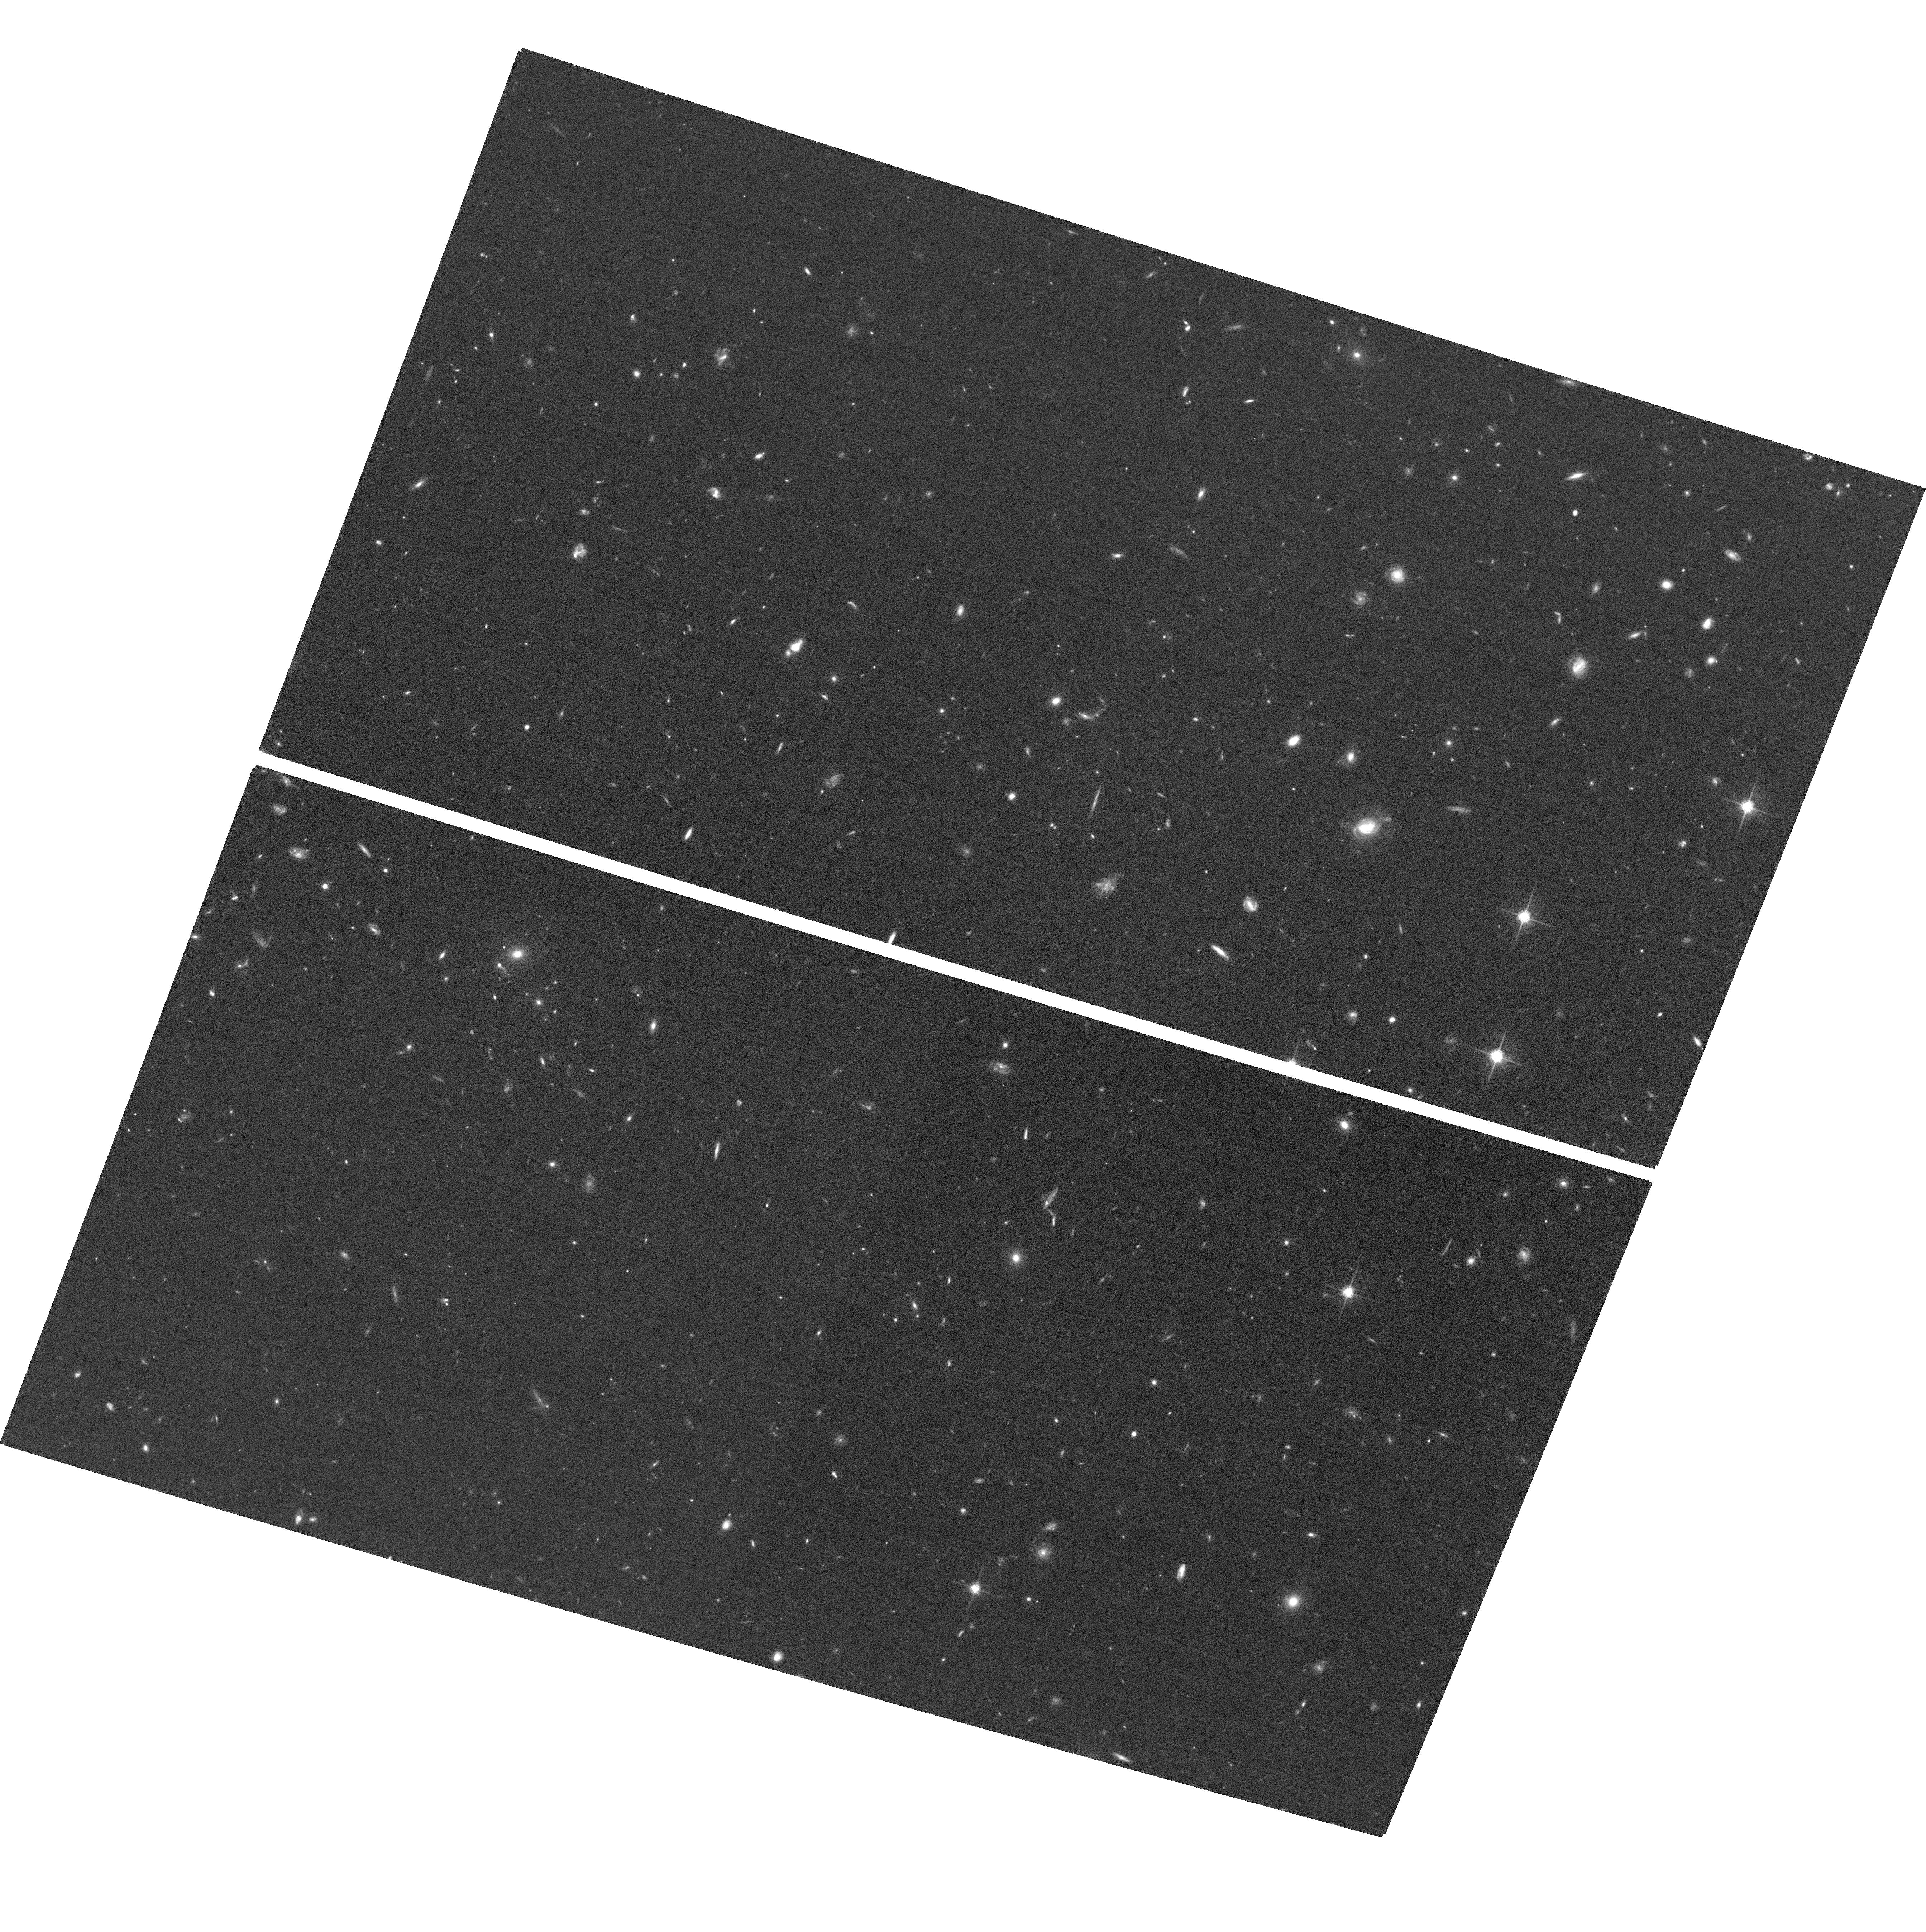
Target: GNGRISM14. Instrument: ACS/WFC. Filter: F775W. Exposure: 1.2 h. Observation ID: hst_11600_44_acs_wfc_f775w_jb3744

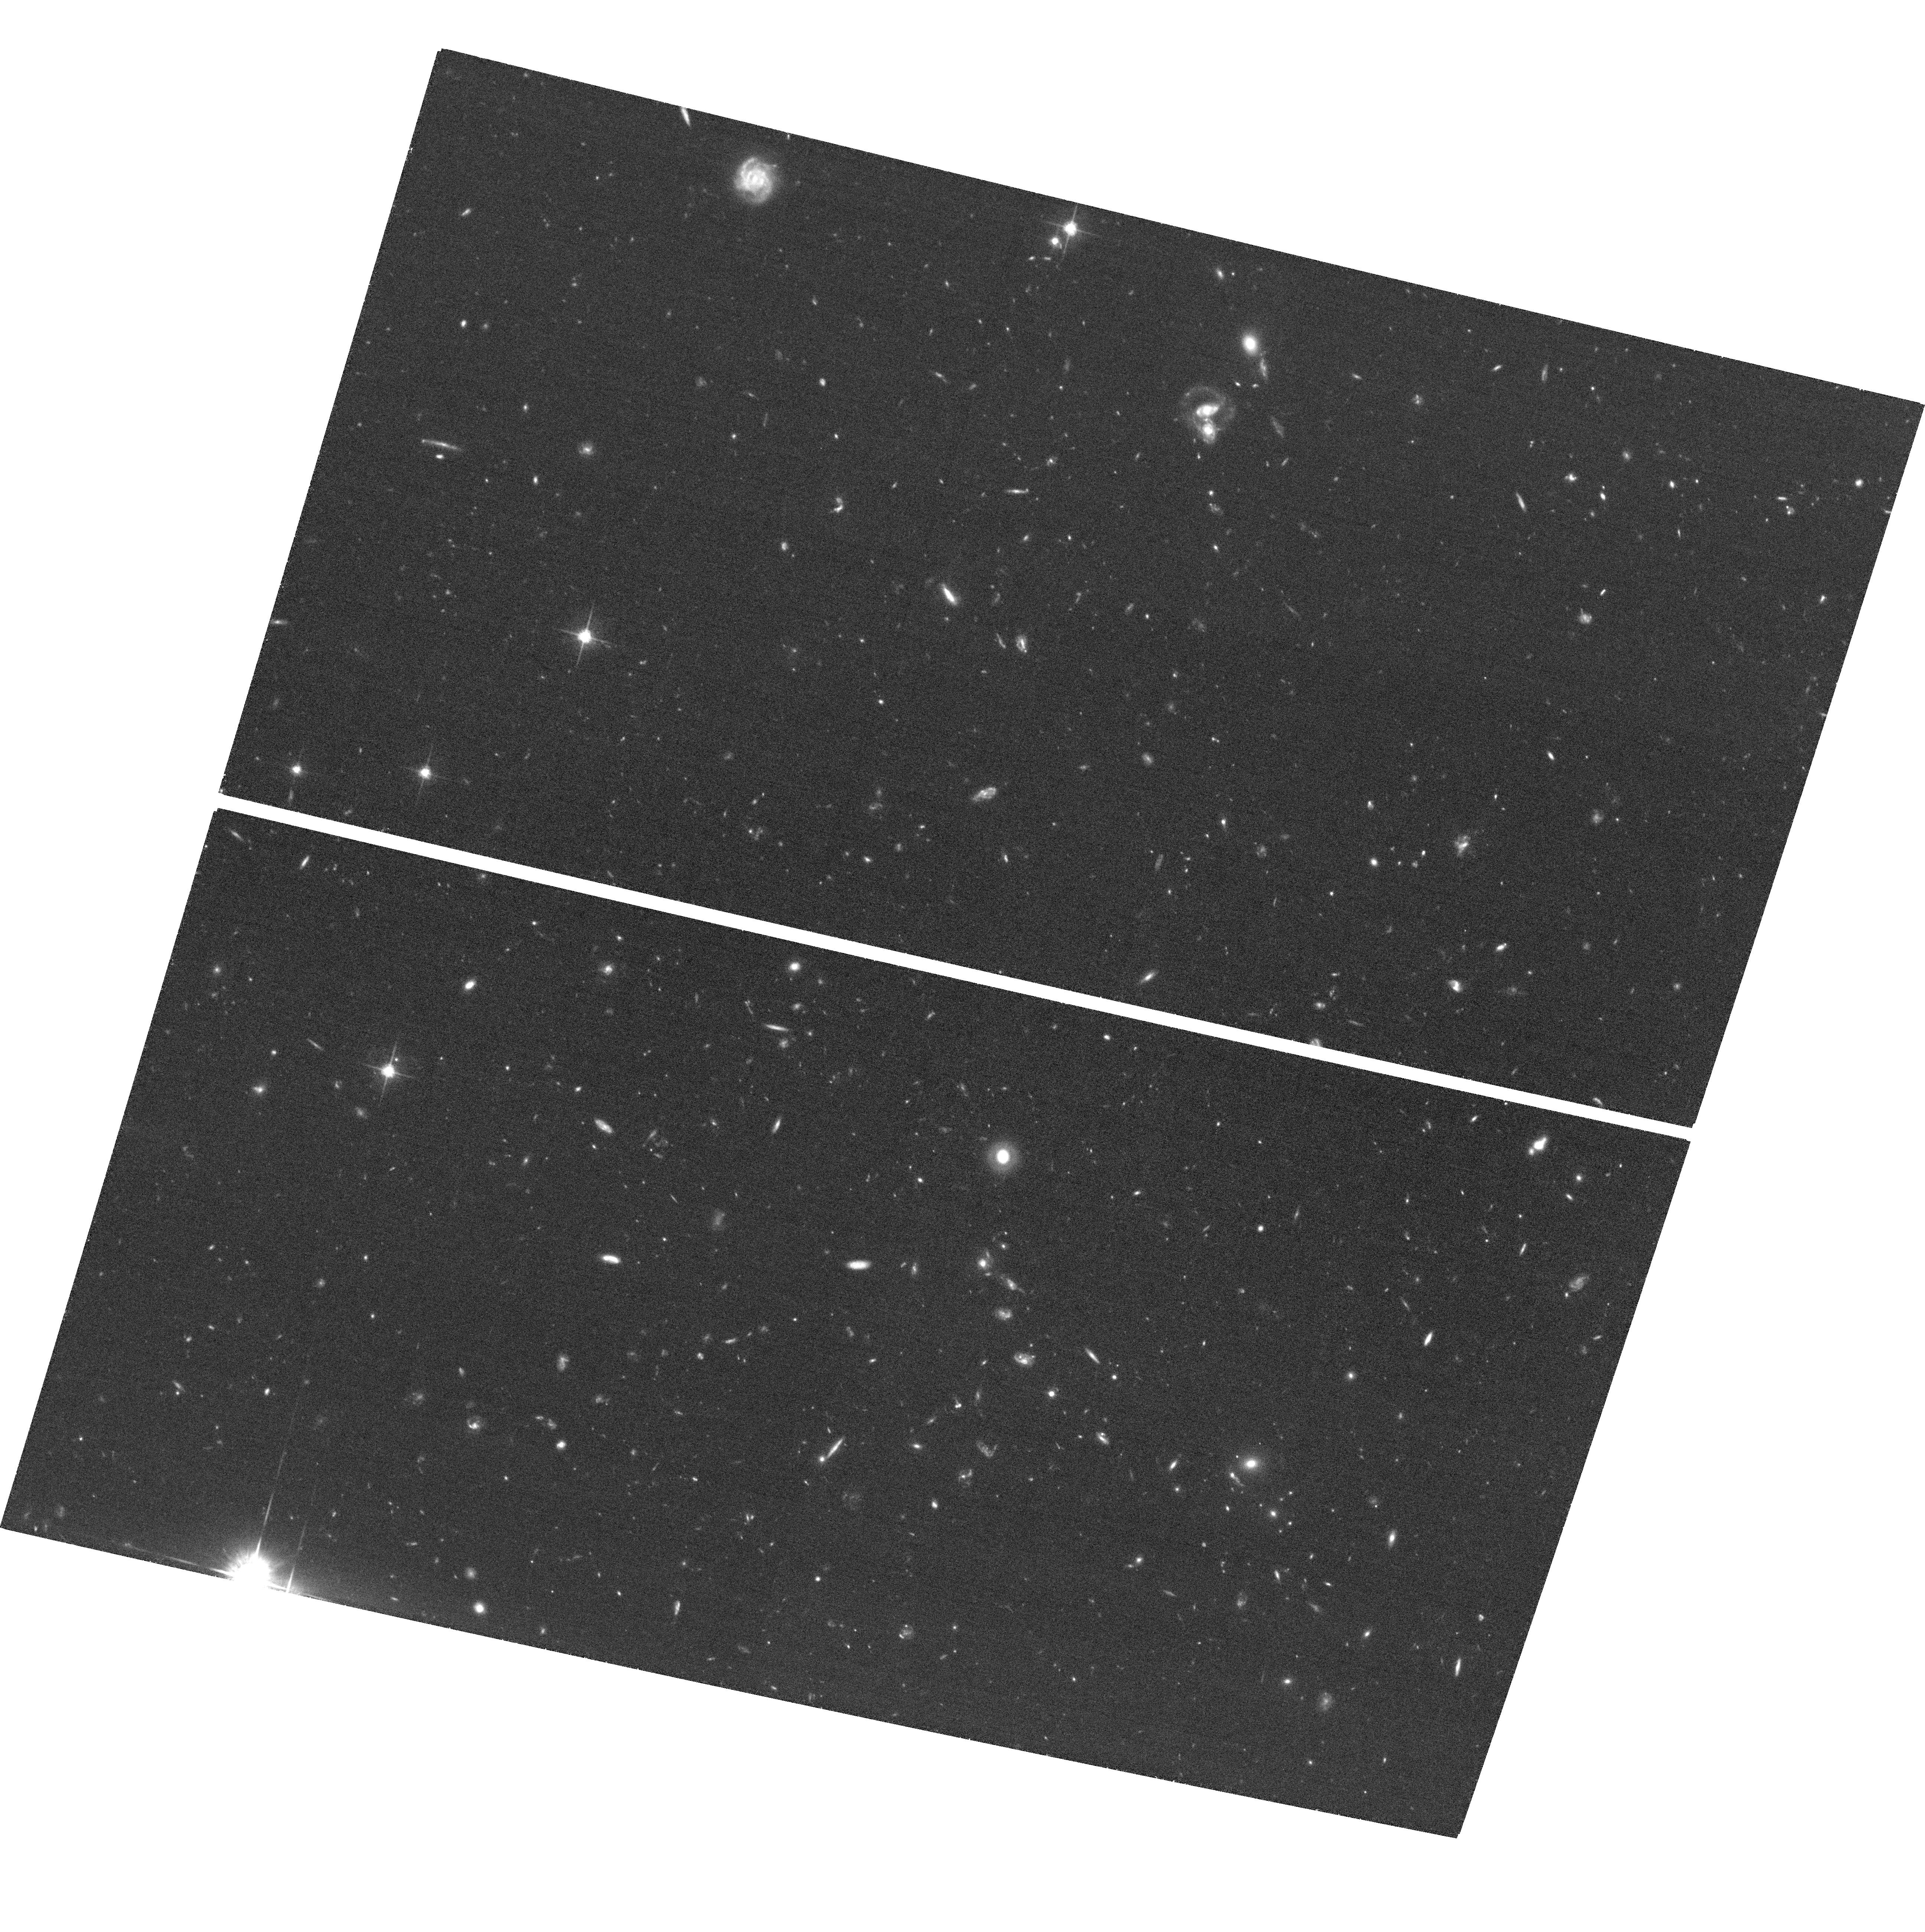
Target: GNGRISM15. Instrument: ACS/WFC. Filter: F775W. Exposure: 1.5 h. Observation ID: hst_11600_17_acs_wfc_f775w_jb3717

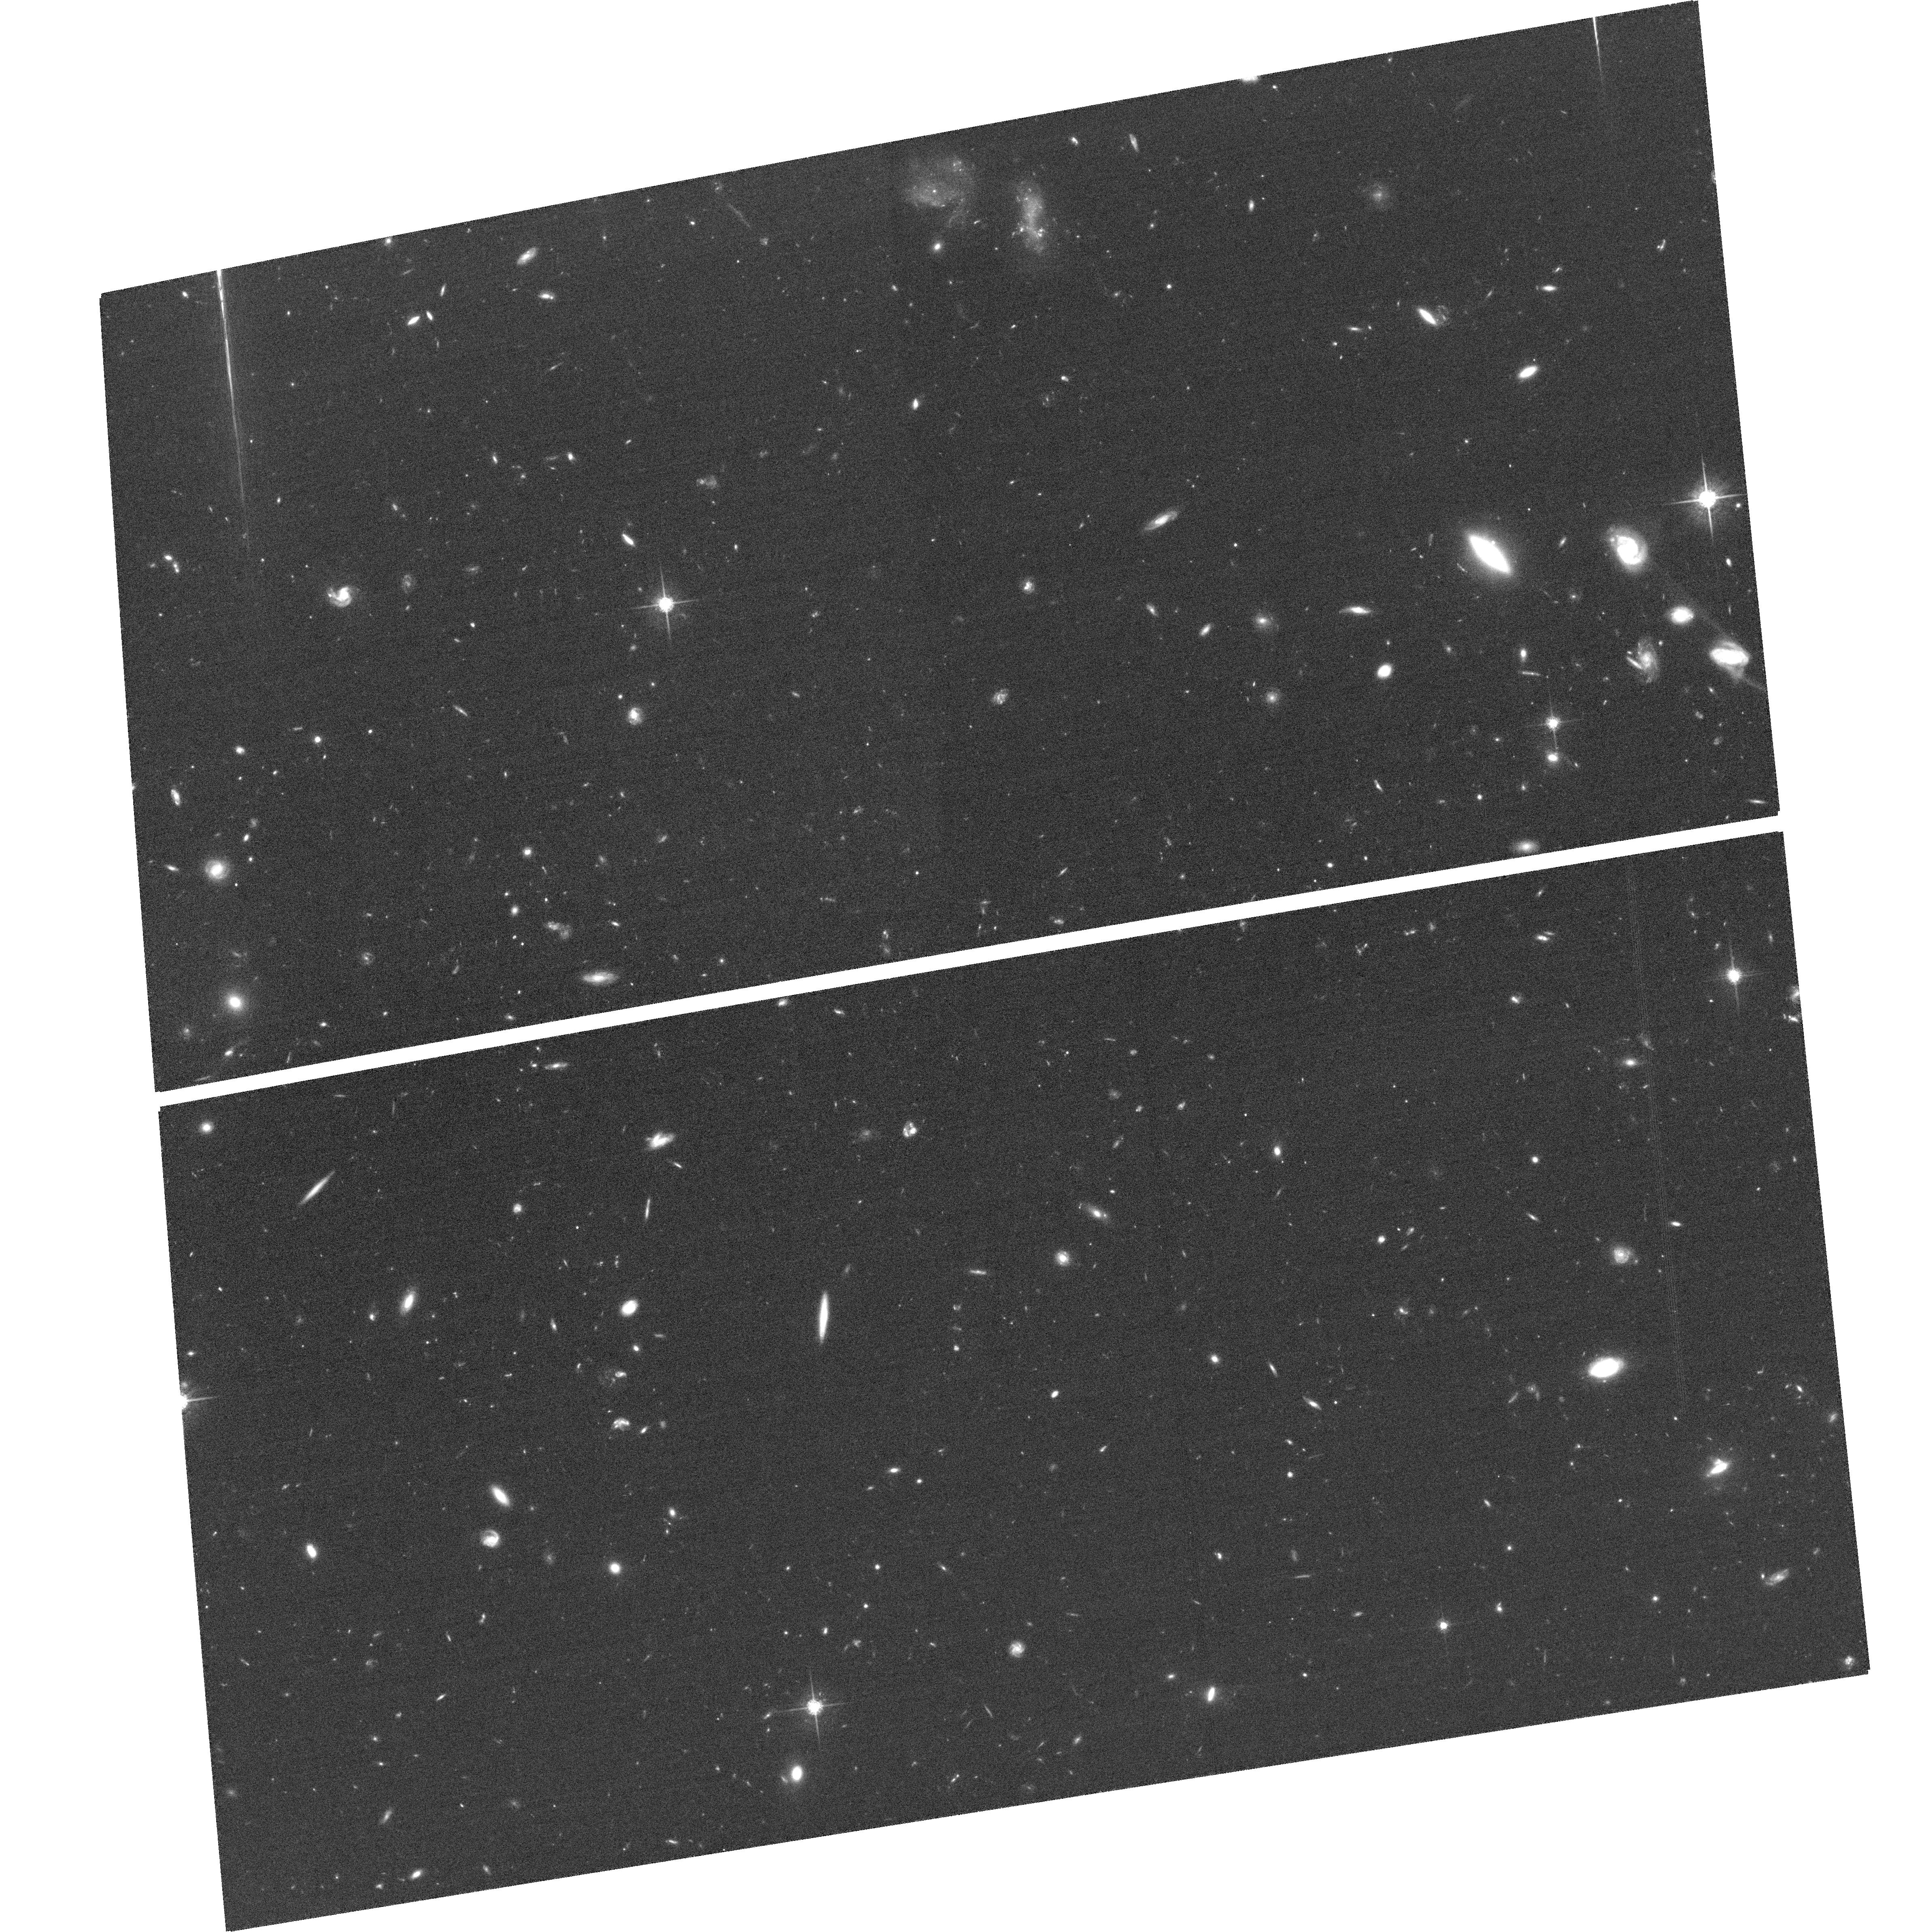
Target: GNGRISM16. Instrument: ACS/WFC. Filter: F775W. Exposure: 1.5 h. Observation ID: hst_11600_18_acs_wfc_f775w_jb3718

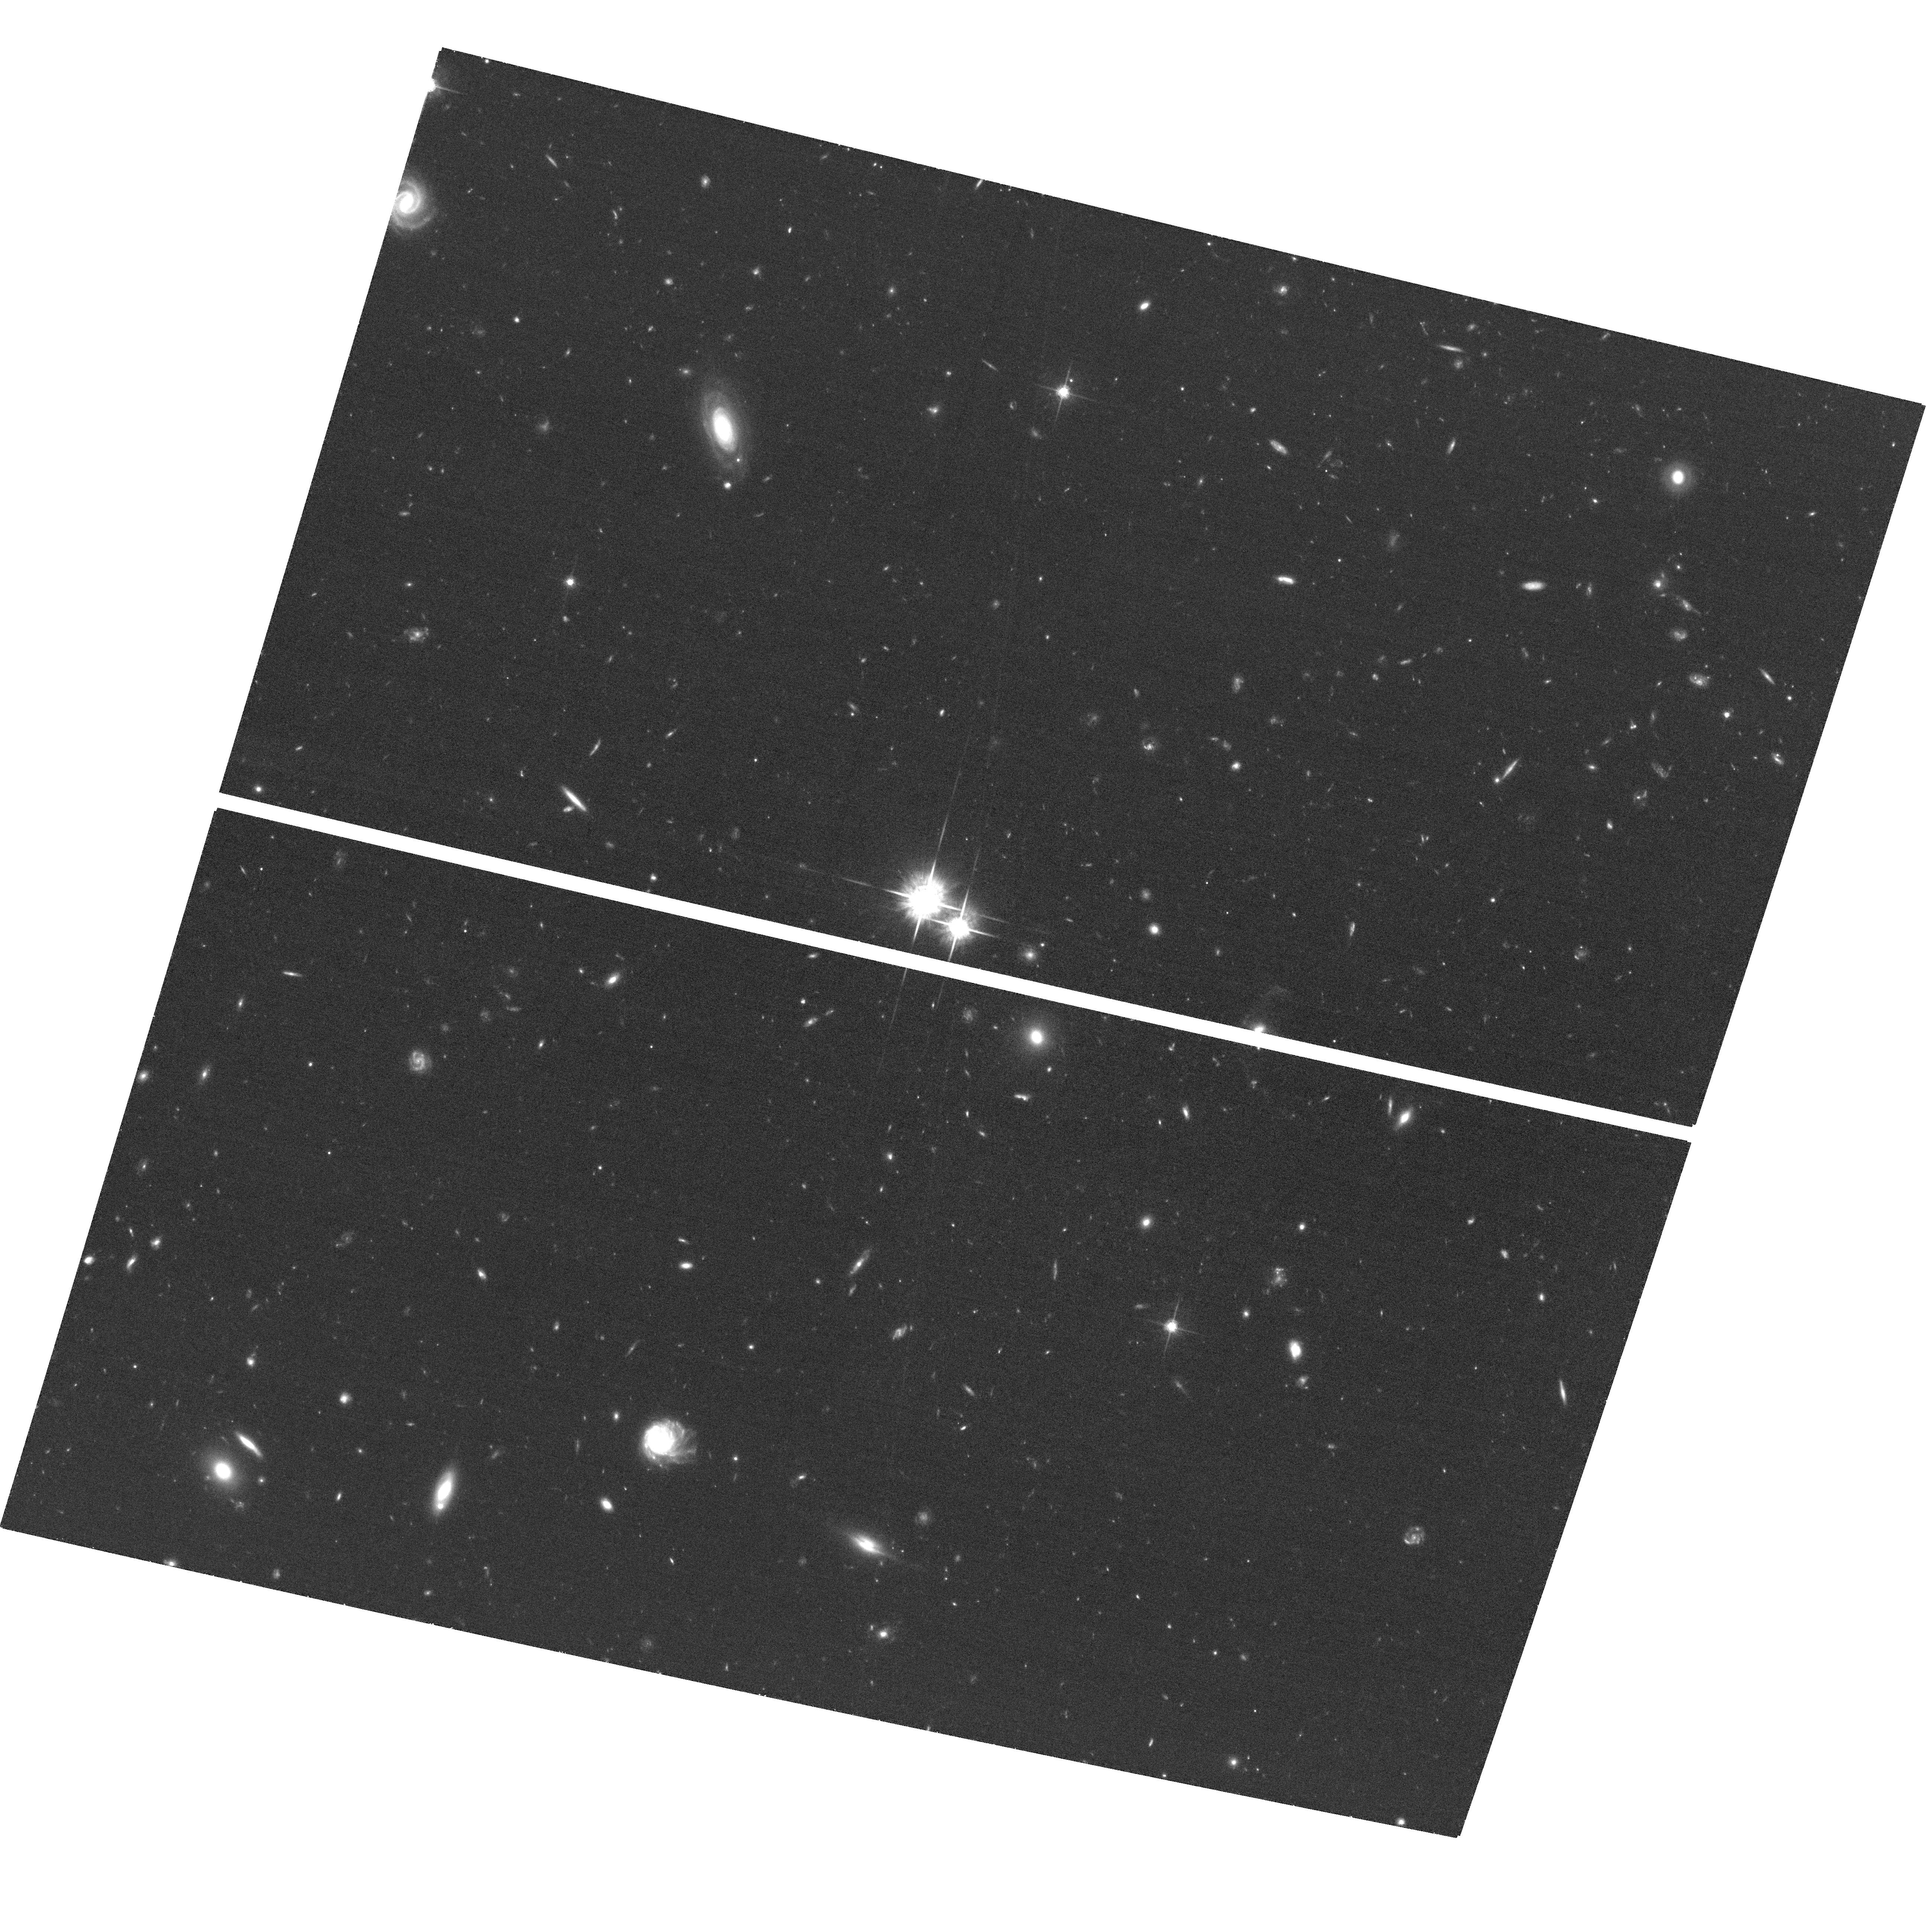
Target: GNGRISM25. Instrument: ACS/WFC. Filter: F775W. Exposure: 1.5 h. Observation ID: hst_11600_21_acs_wfc_f775w_jb3721

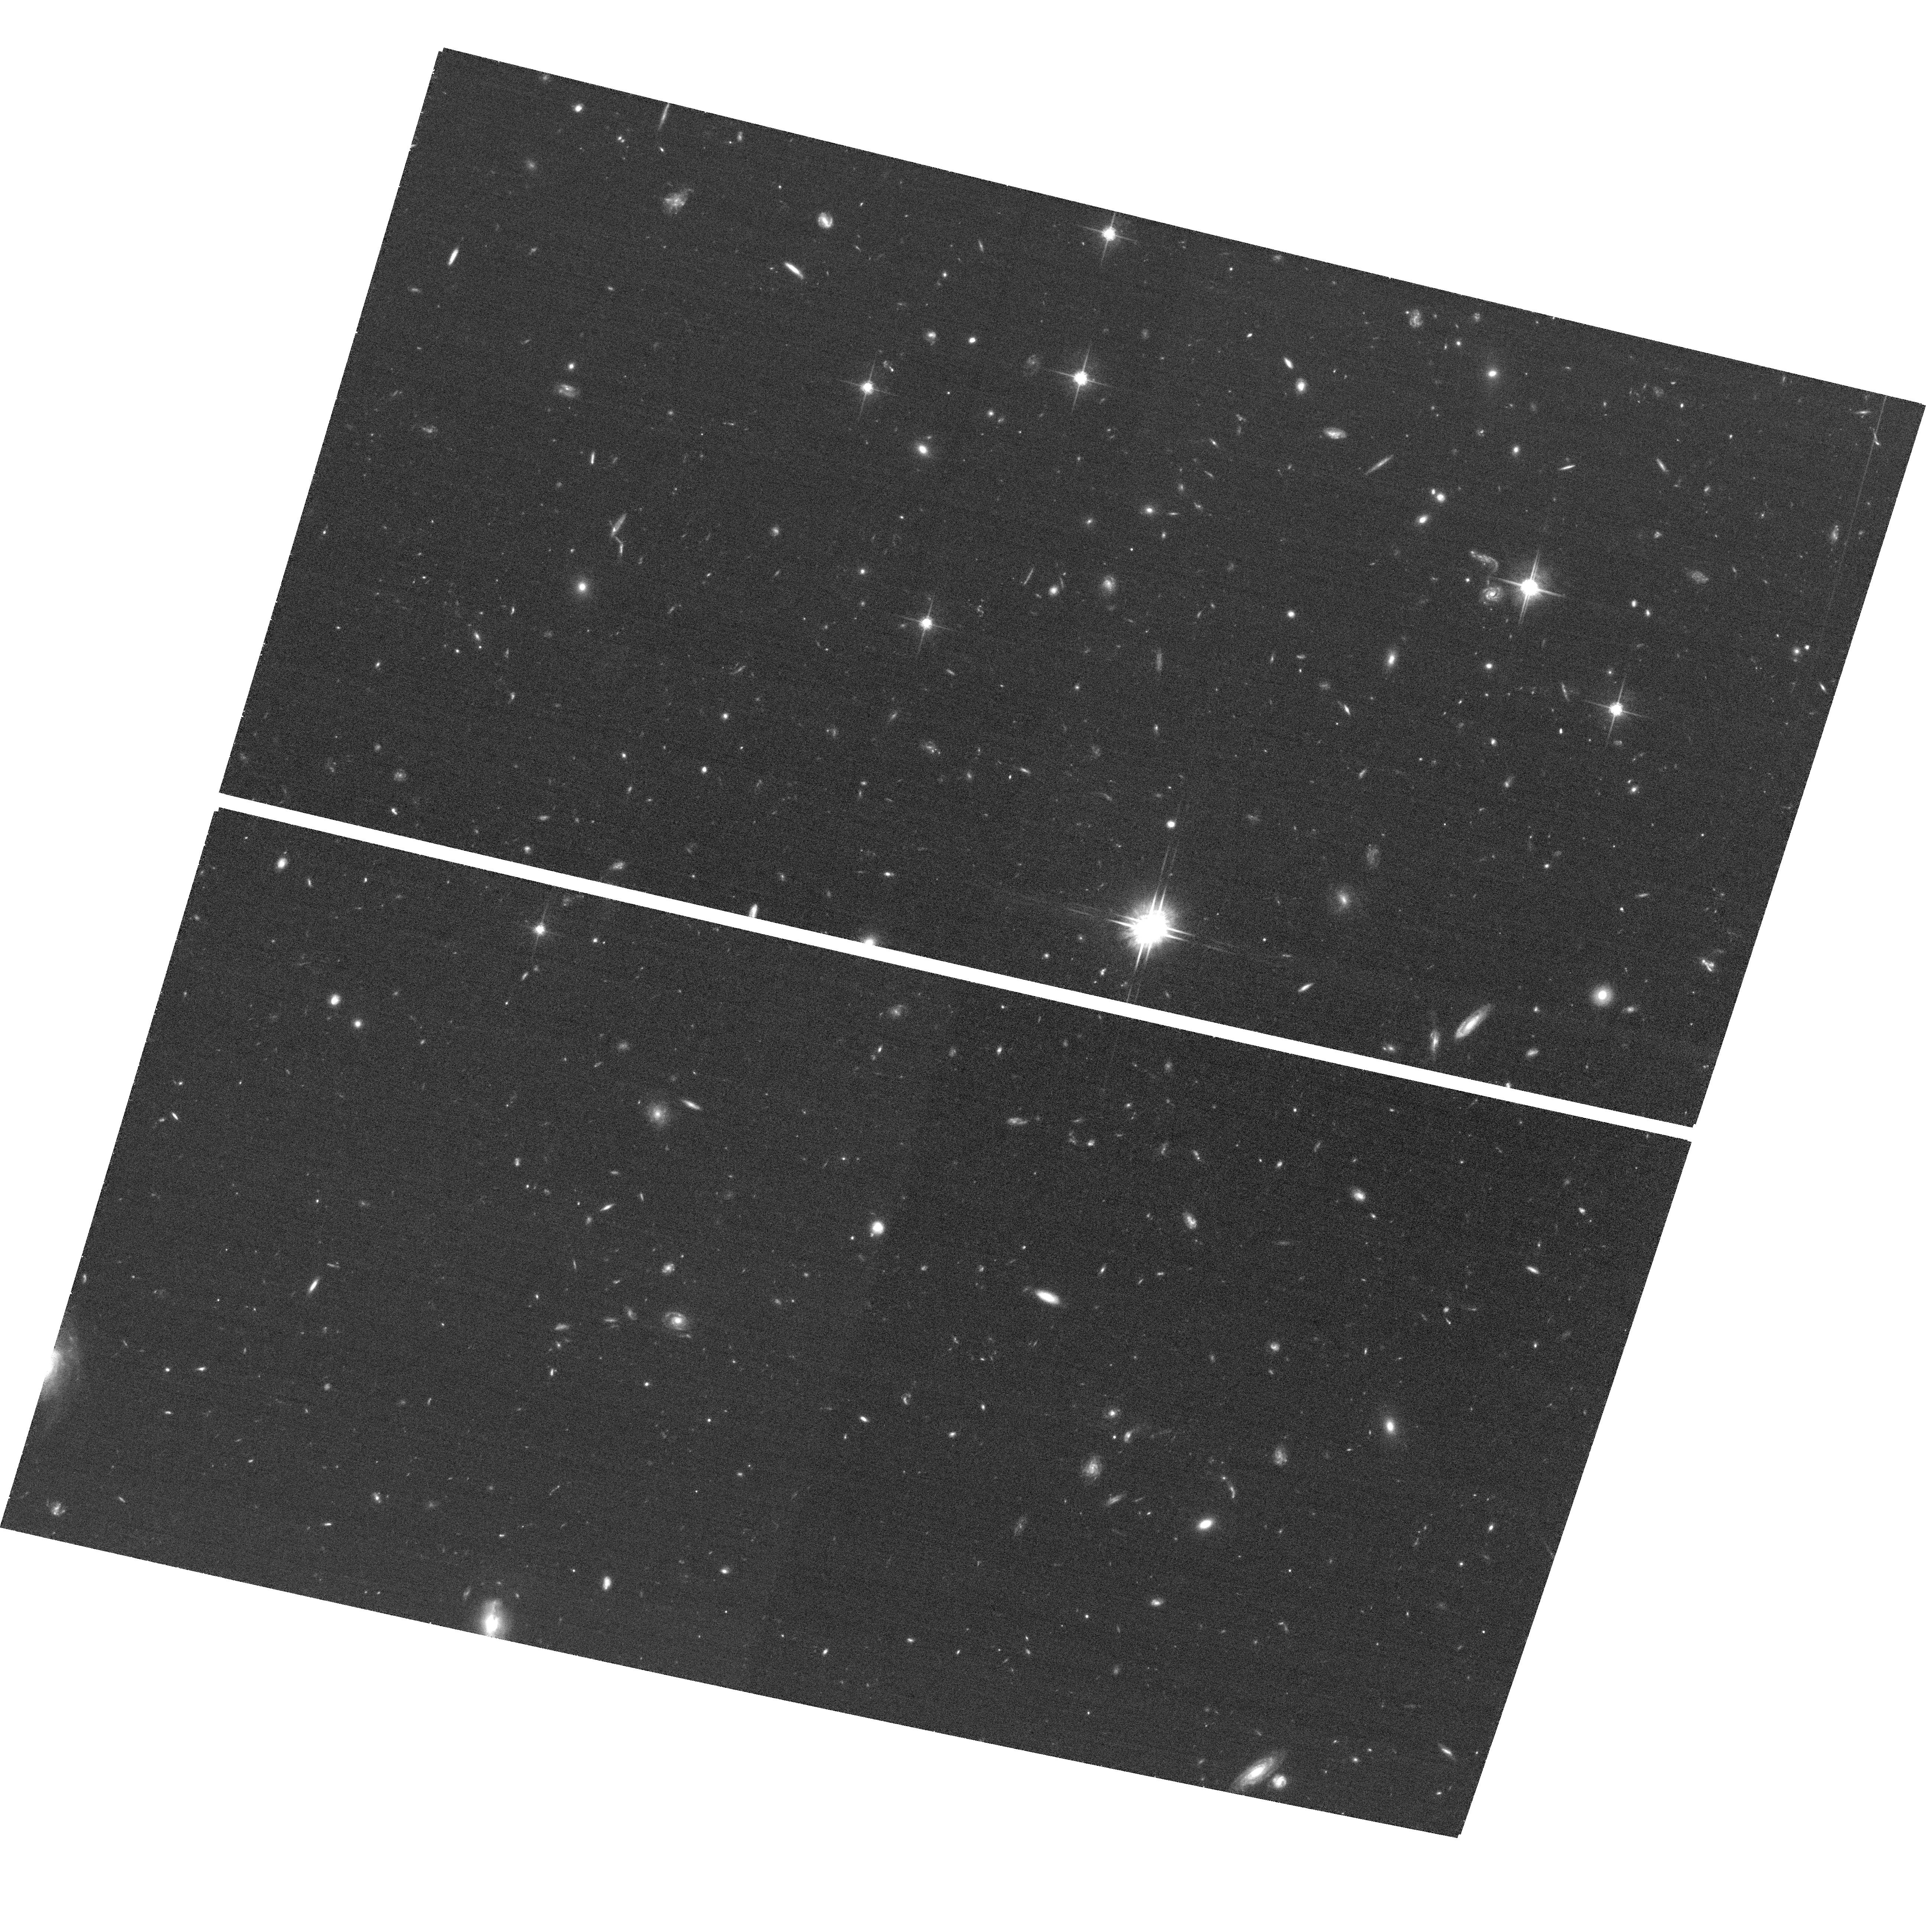
Target: GNGRISM13. Instrument: ACS/WFC. Filter: F775W. Exposure: 1.2 h. Observation ID: hst_11600_43_acs_wfc_f775w_jb3743

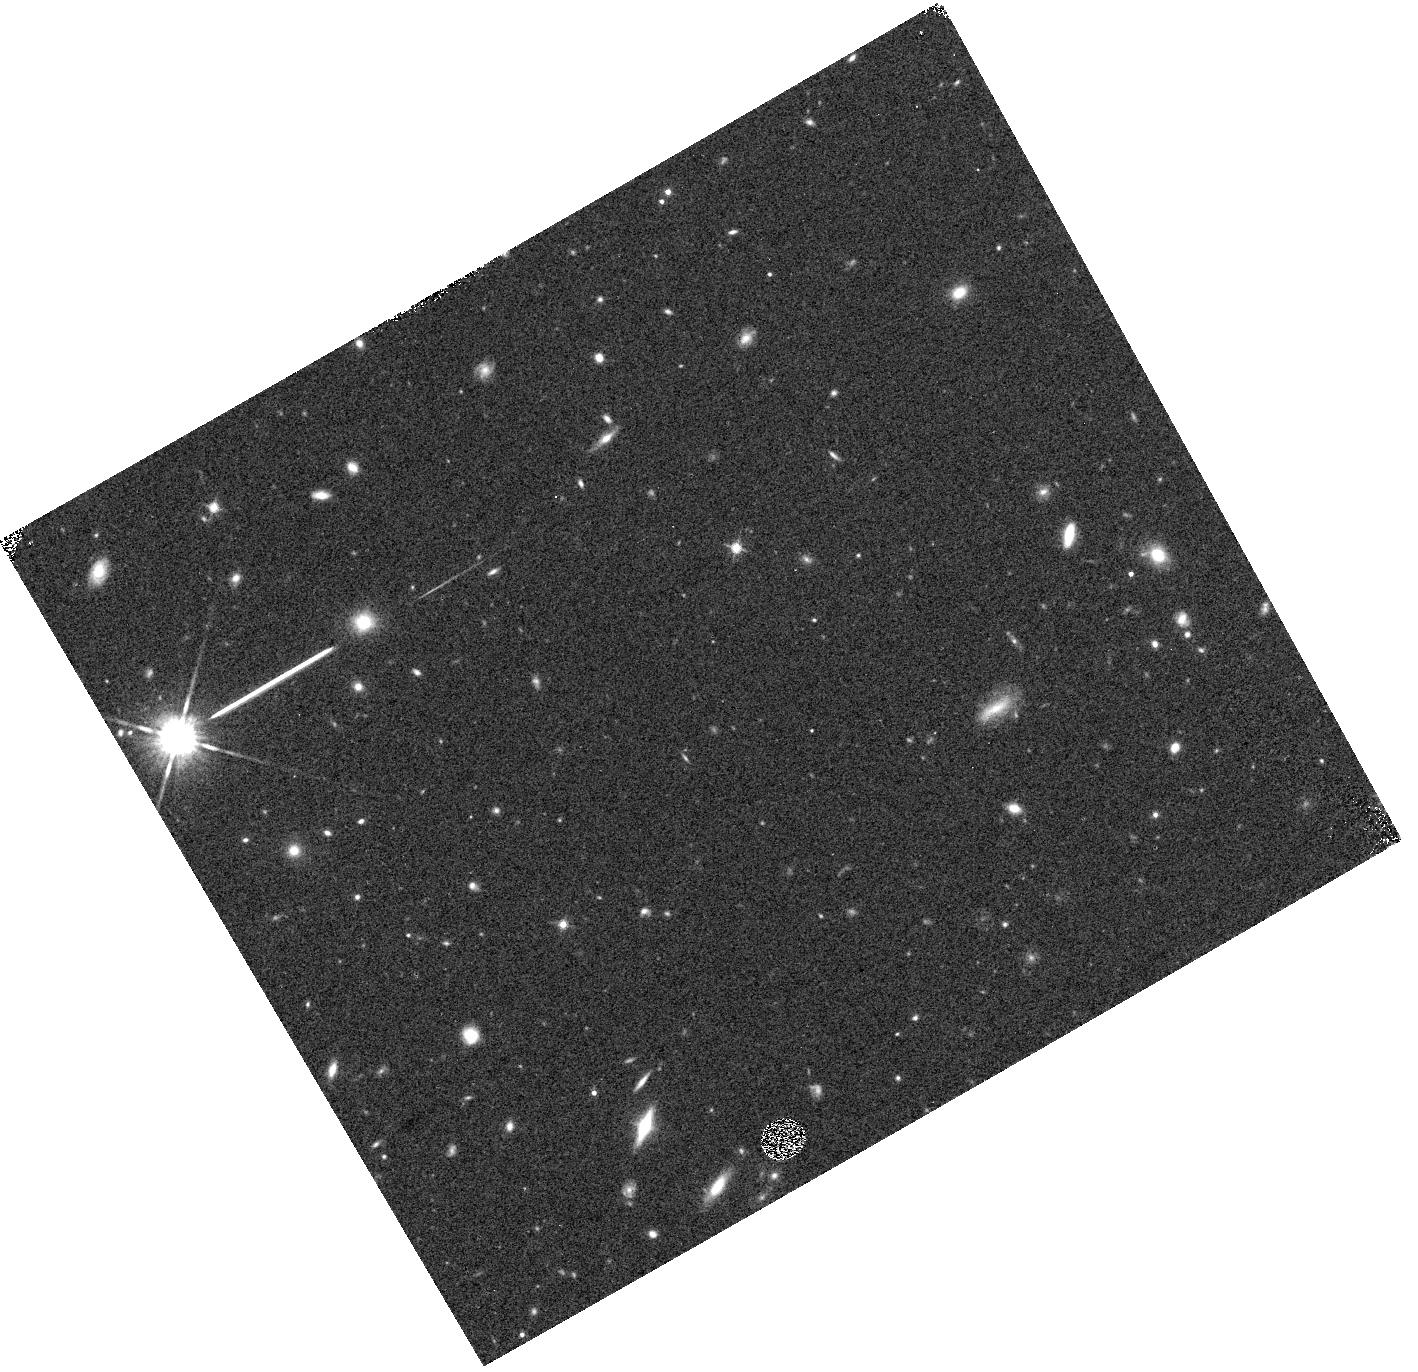
Target: GNGRISM11. Instrument: WFC3/IR. Filter: F140W. Exposure: 3 min. Observation ID: hst_11600_41_wfc3_ir_f140w_ib3741

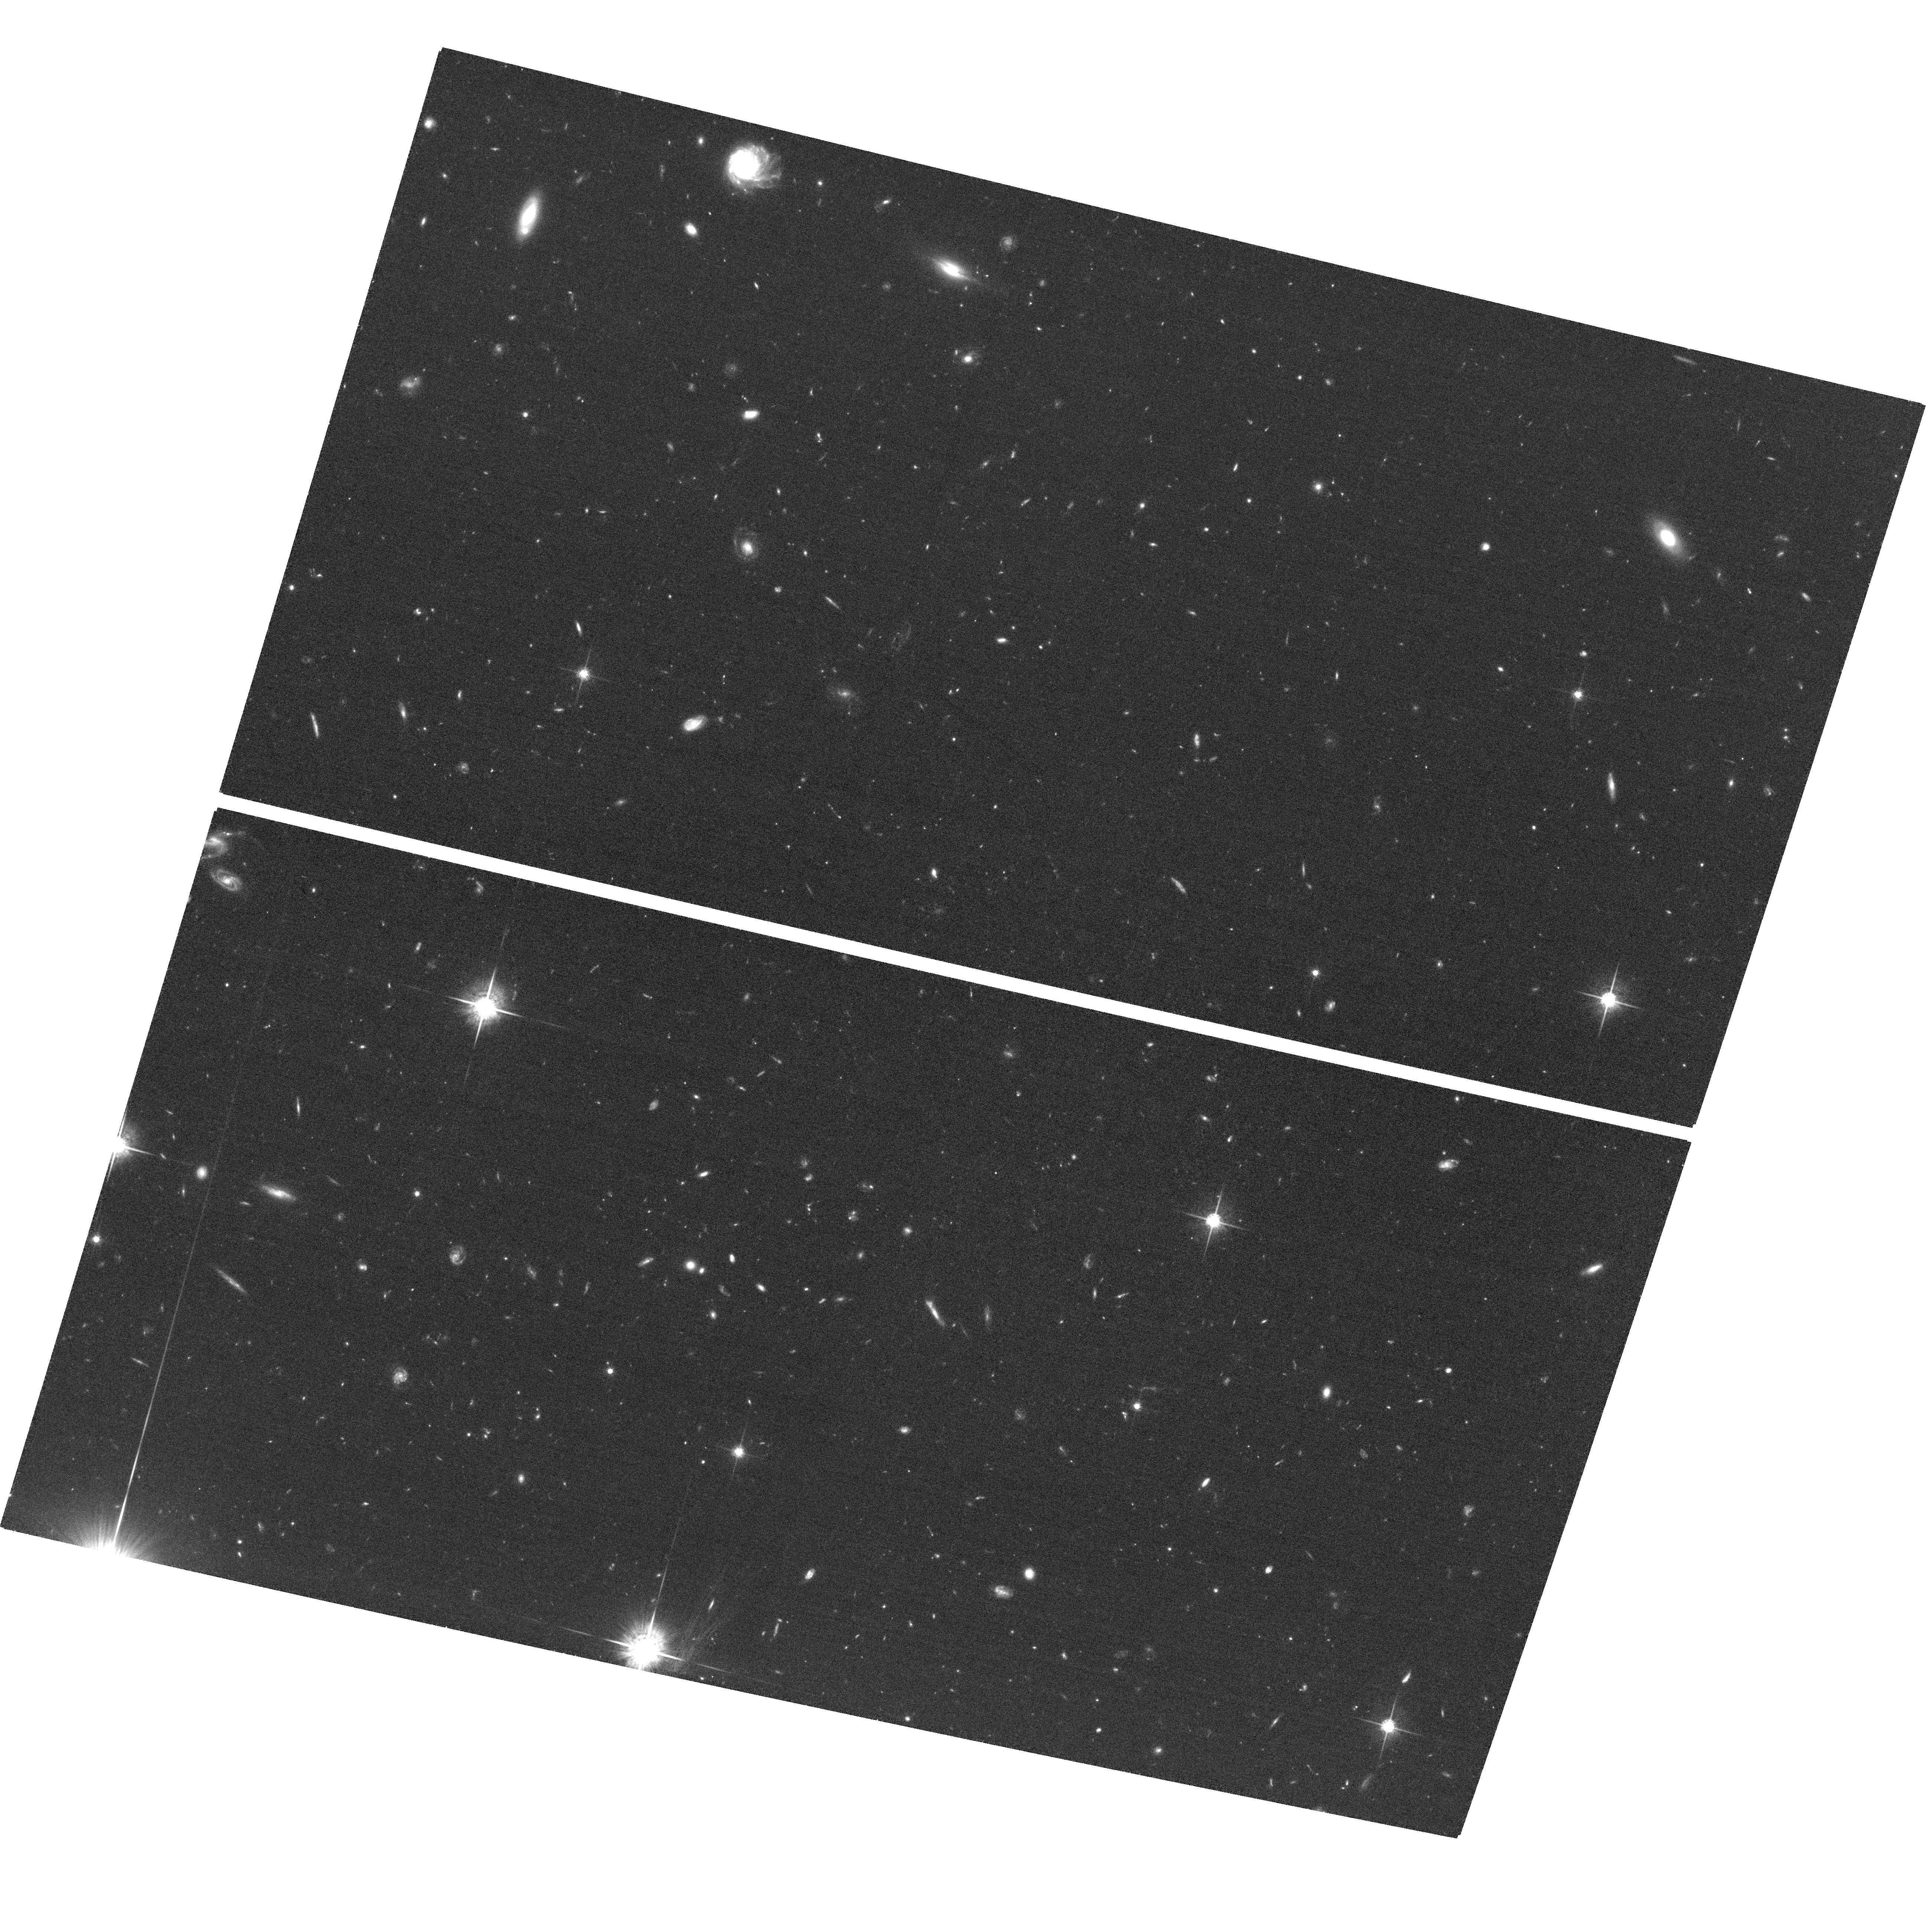
Target: GNGRISM34. Instrument: ACS/WFC. Filter: F775W. Exposure: 1.5 h. Observation ID: hst_11600_12_acs_wfc_f775w_jb3712

Star formation, extinction and metallicity at 0.7<z<1.5: H-alpha fluxes and sizes from a grism survey of GOODS-N (PI: Weiner, Benjamin)

The global star formation rate (SFR) is ~10x higher at z=1 than today. This could be due to drastically elevated SFR in some fraction of galaxies, such as mergers with central bursts, or a higher SFR across the board. Either means that the conditions in z=1 star forming galaxies could be quite different from local objects. The next step beyond measuring the global SFR is to determine the dependence of SFR, obscuration, metallicity, and size of the star-forming region on galaxy mass and redshift. However, SFR indicators at z=1 typically apply local calibrations for UV, [O II] and far-IR, and do not agree with each other on a galaxy-by-galaxy basis. Extinction, metallicity, and dust properties cause uncontrolled offsets in SFR calibrations. The great missing link is Balmer H-alpha, the most sensitive probe of SFR. We propose a slitless WFC3/G141 IR grism survey of GOODS-N, at 2 orbits/pointing. It will detect Ha+[N II] emission from 0.7<z<1.5, to L(Ha) = 1.7 x 10^41 erg/sec at z=1, measuring H-alpha fluxes and sizes for > 600 galaxies, and a small number of higher-redshift emitters. This will produce: an emission-line redshift survey unbiased by magnitude and color selection; star formation rates as a function of galaxy properties, e.g. stellar mass and morphology/mergers measured by ACS; comparisons of SFRs from H-alpha to UV and far-IR indicators; calibrations of line ratios of H-alpha to important nebular lines such as [O II] and H-beta, measuring variations in metallicity and extinction and their effect on SFR estimates; and the first measurement of scale lengths of the H-alpha emitting, star-forming region in a large sample of z~1 sources.